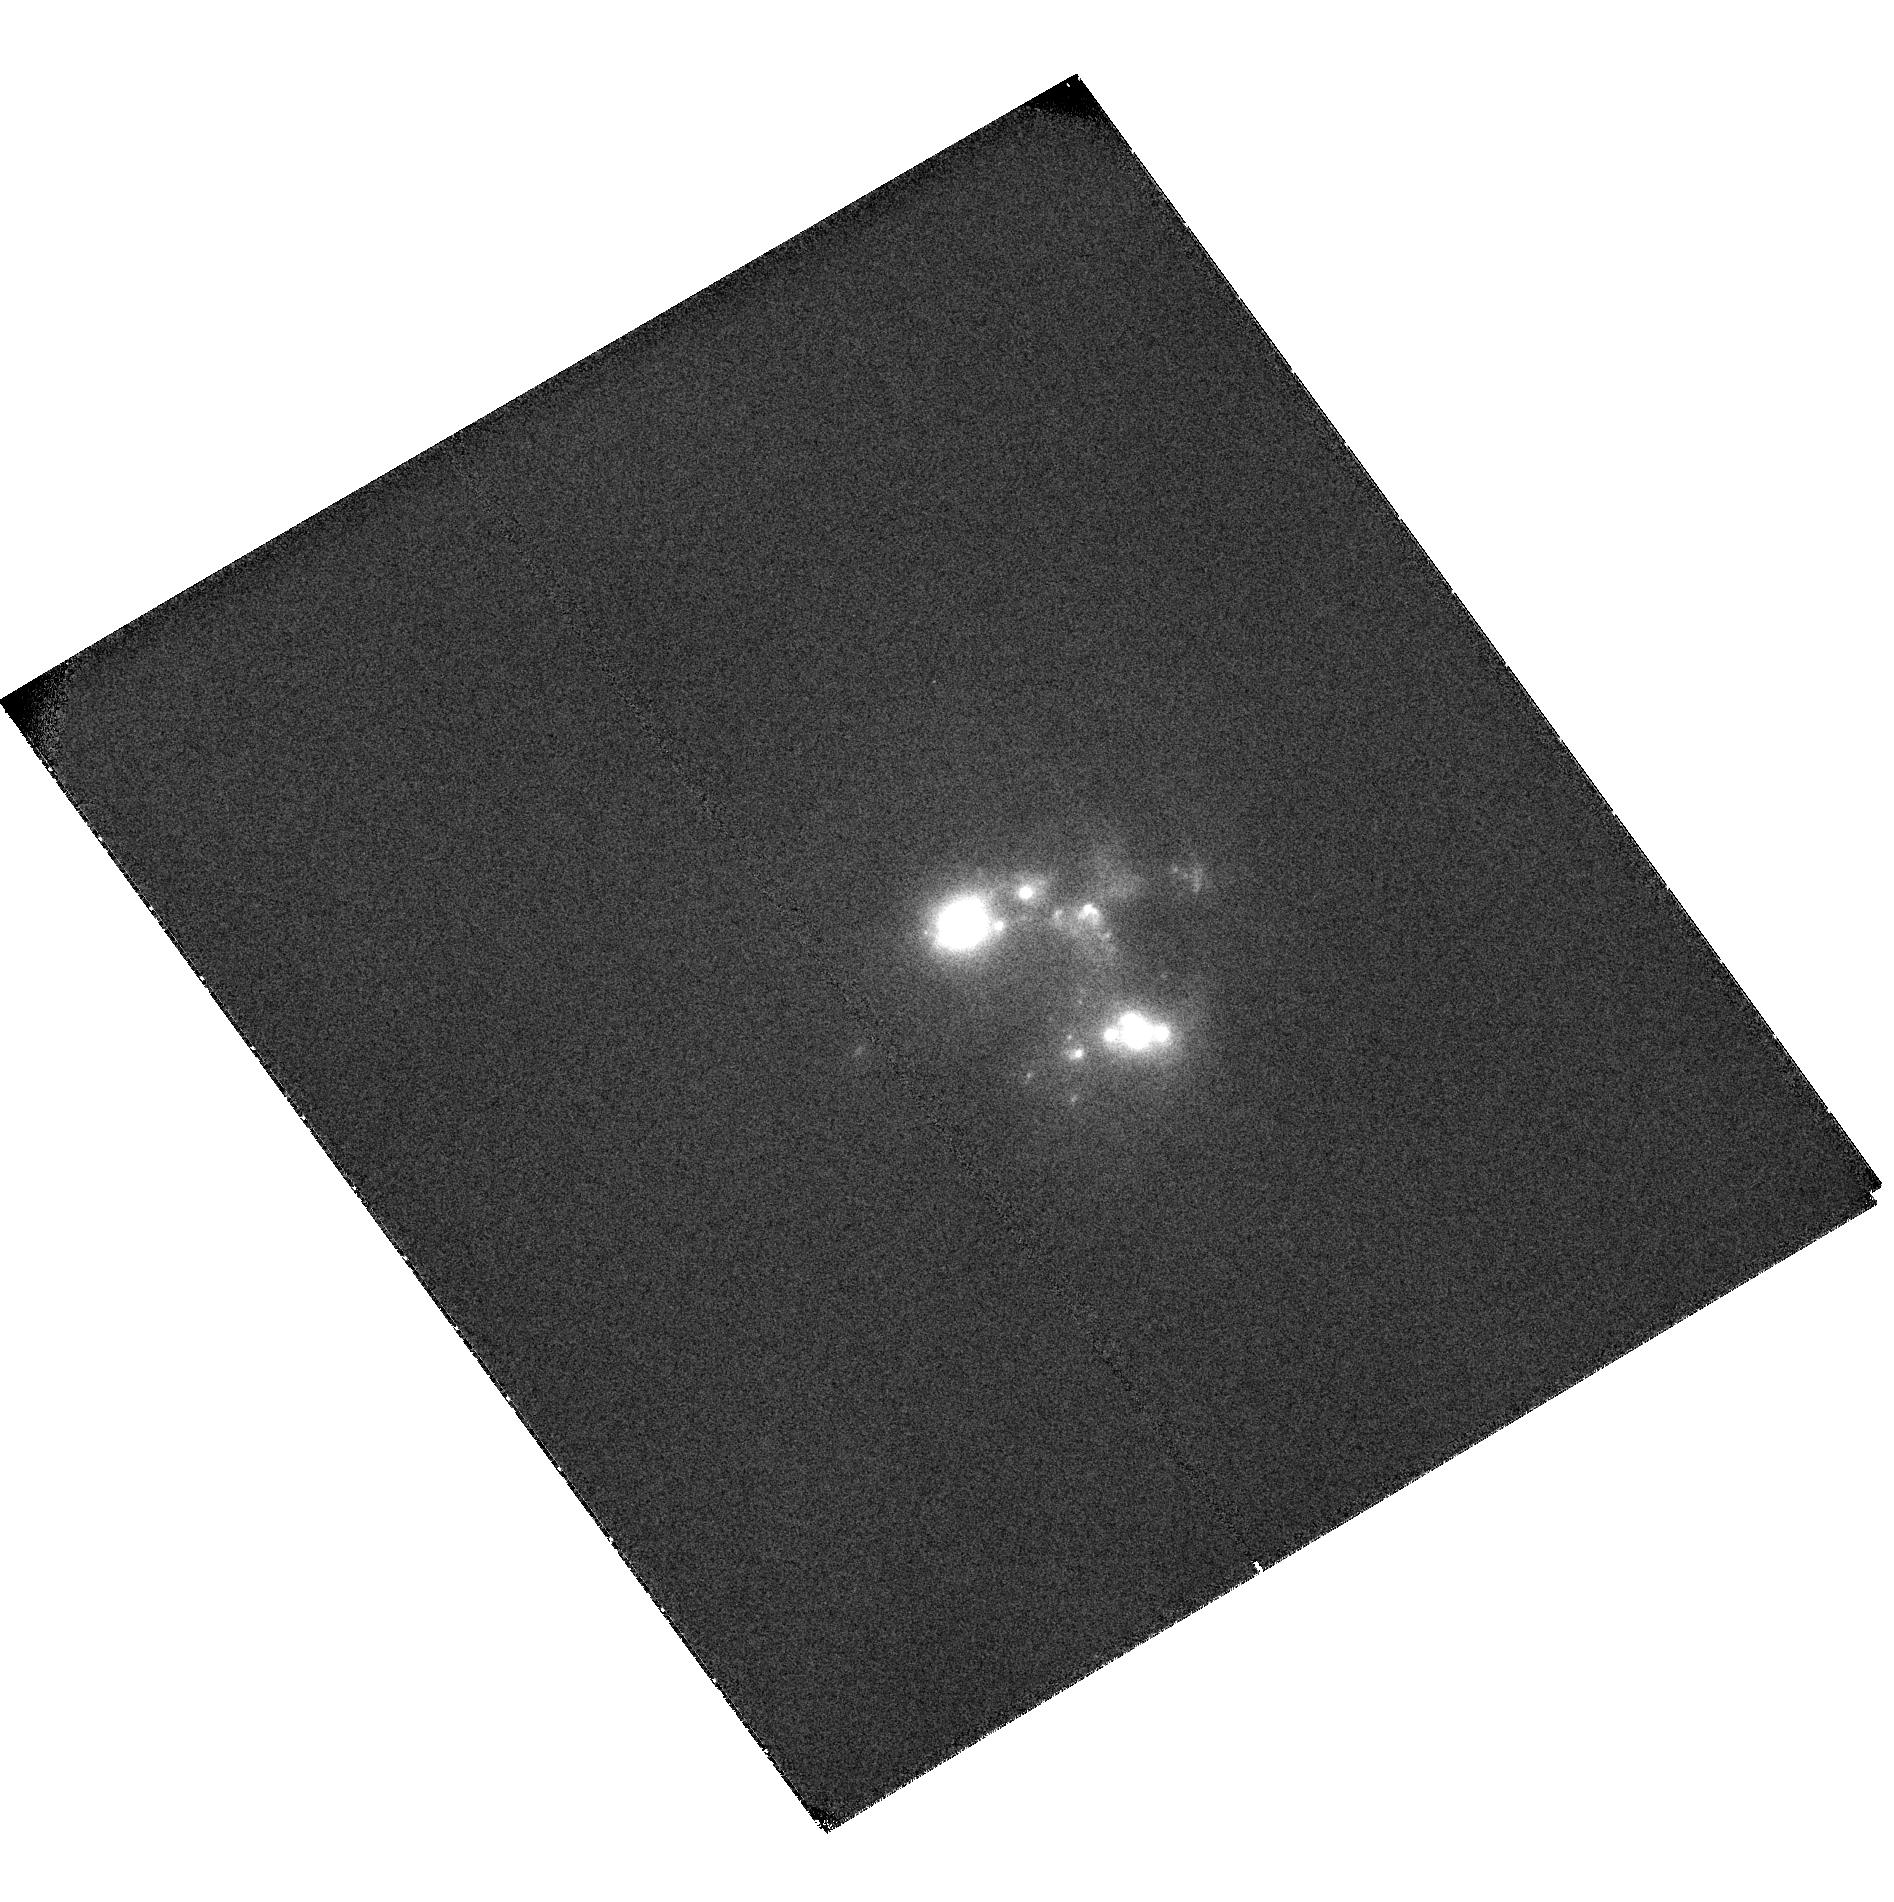
Target: ESO350-IG038
Instrument: ACS/SBC
Filter: F122M
Exposure: 2.5 h
Observation ID: hst_9470_05_acs_sbc_f122m_j8f705

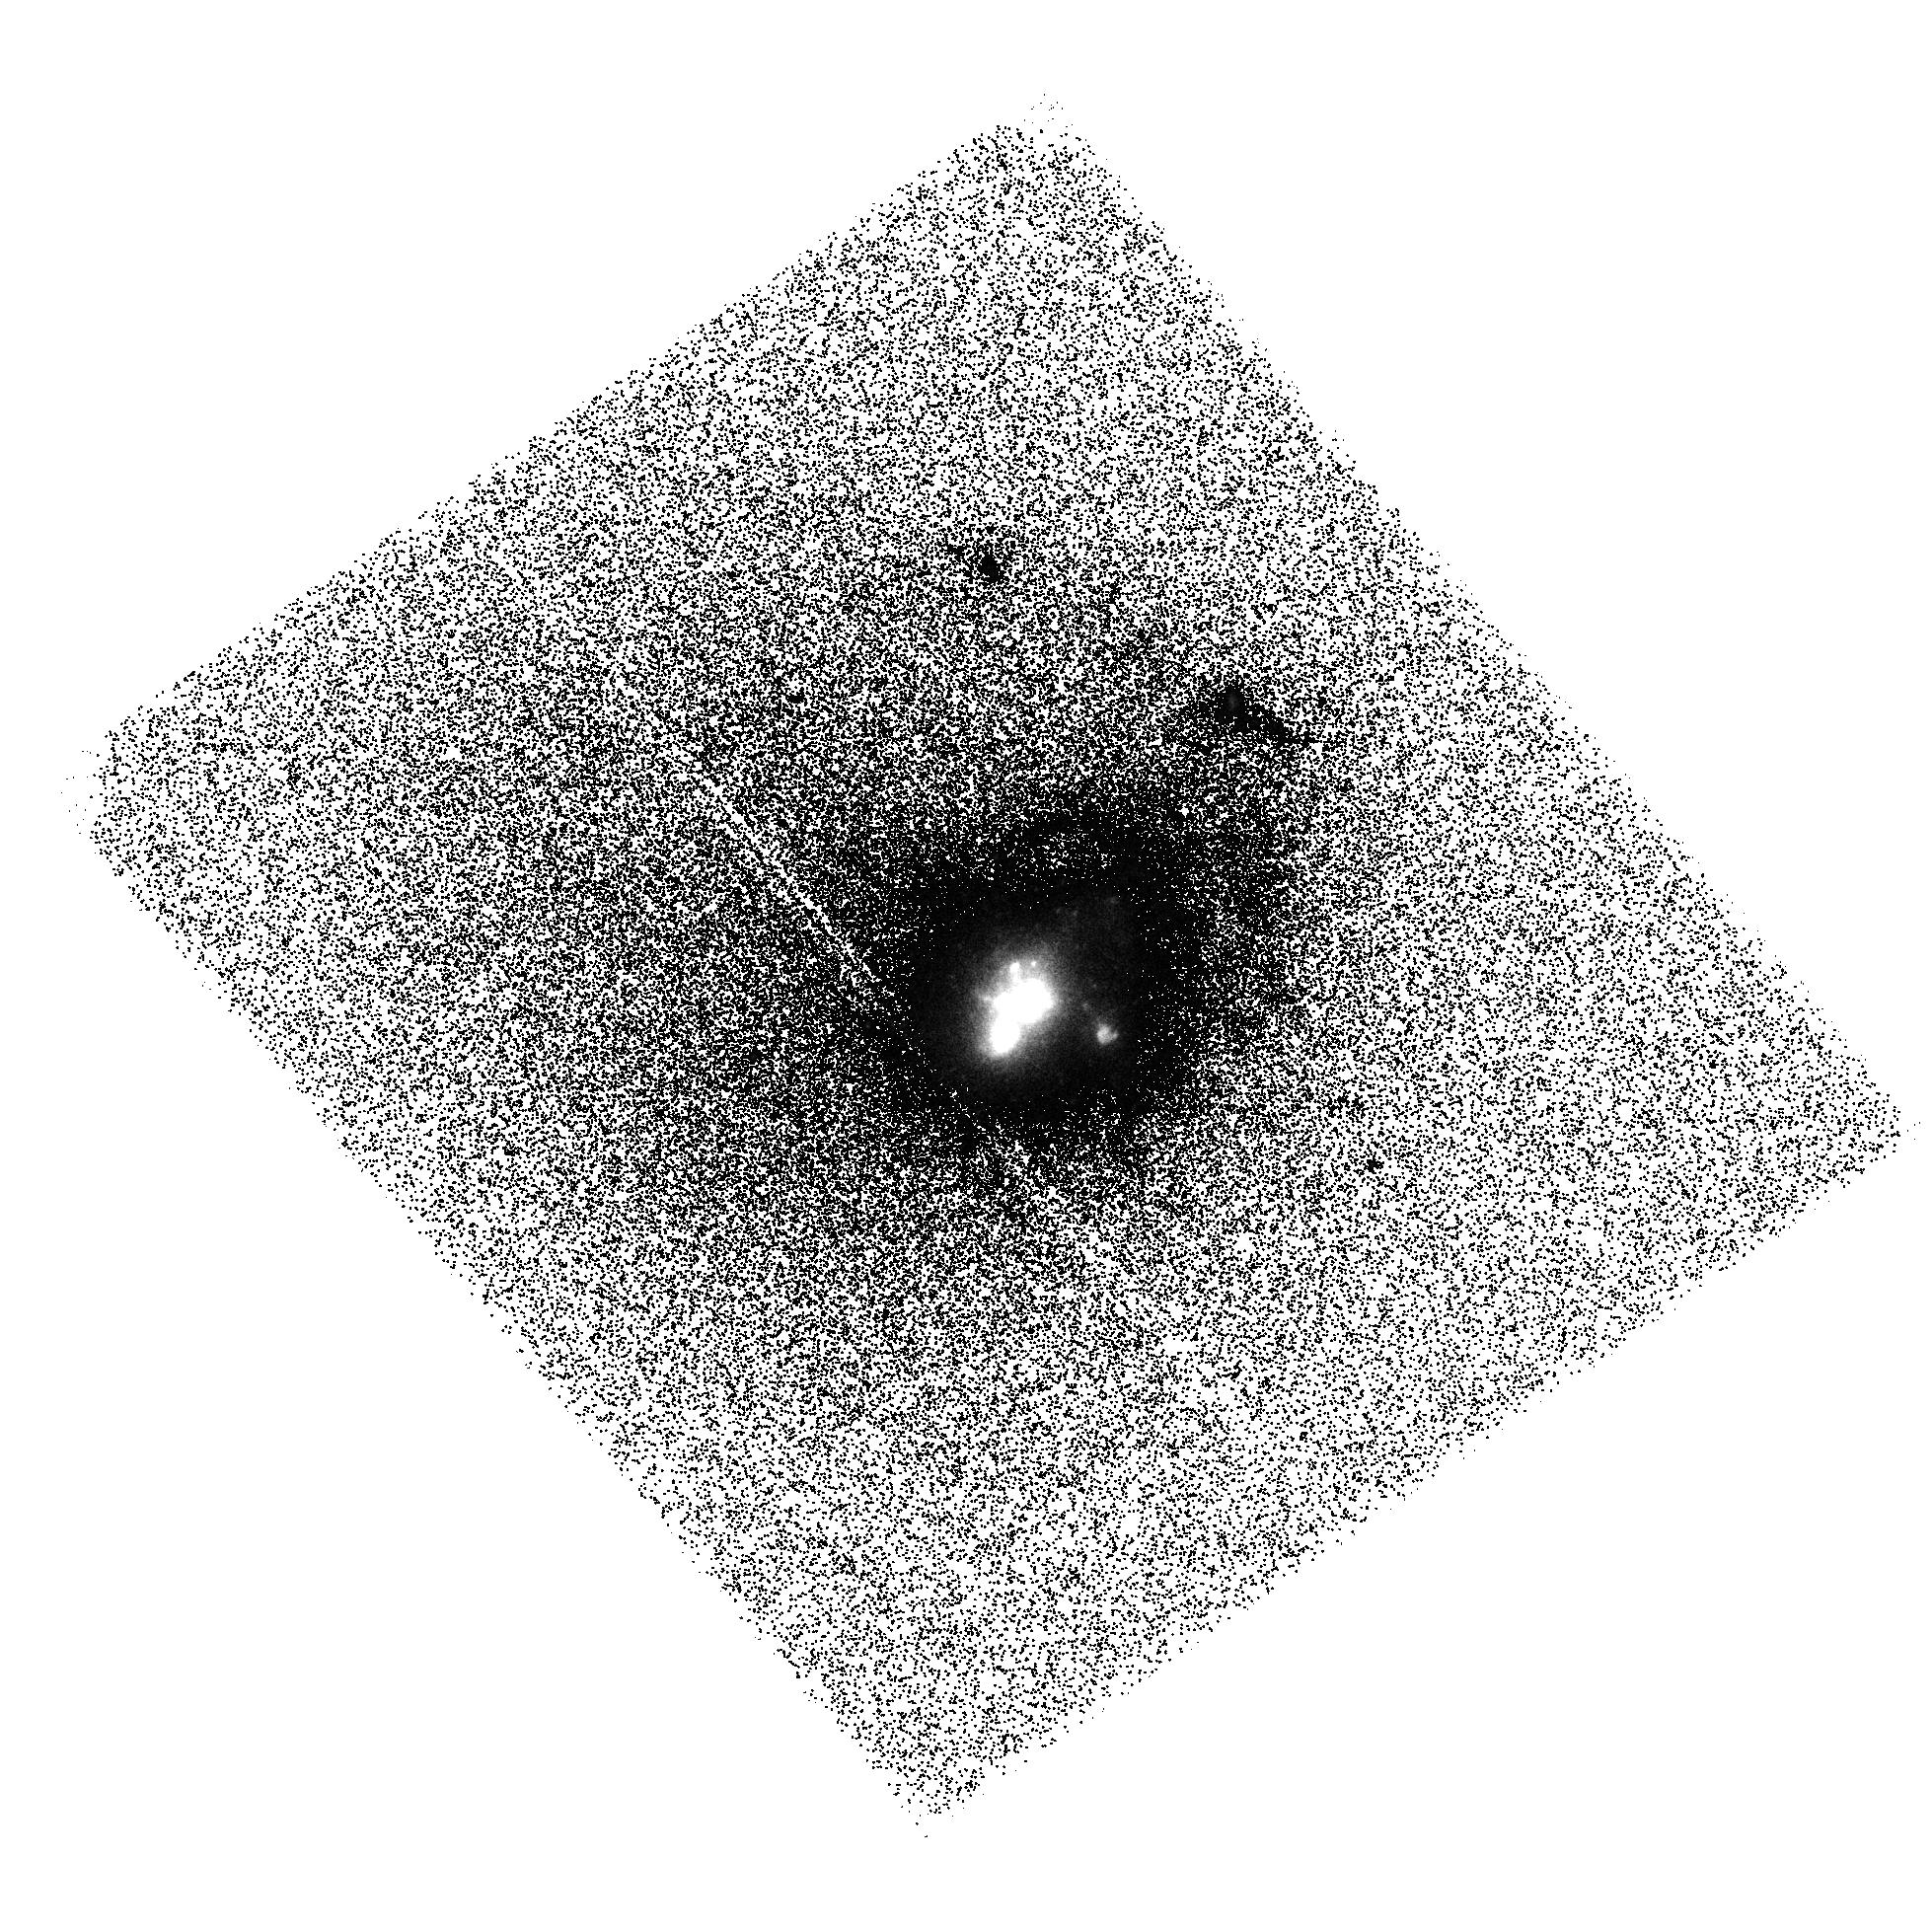
Target: SBS0335-052
Instrument: ACS/SBC
Filter: F140LP
Exposure: 45 min
Observation ID: hst_9470_10_acs_sbc_f140lp_j8f710

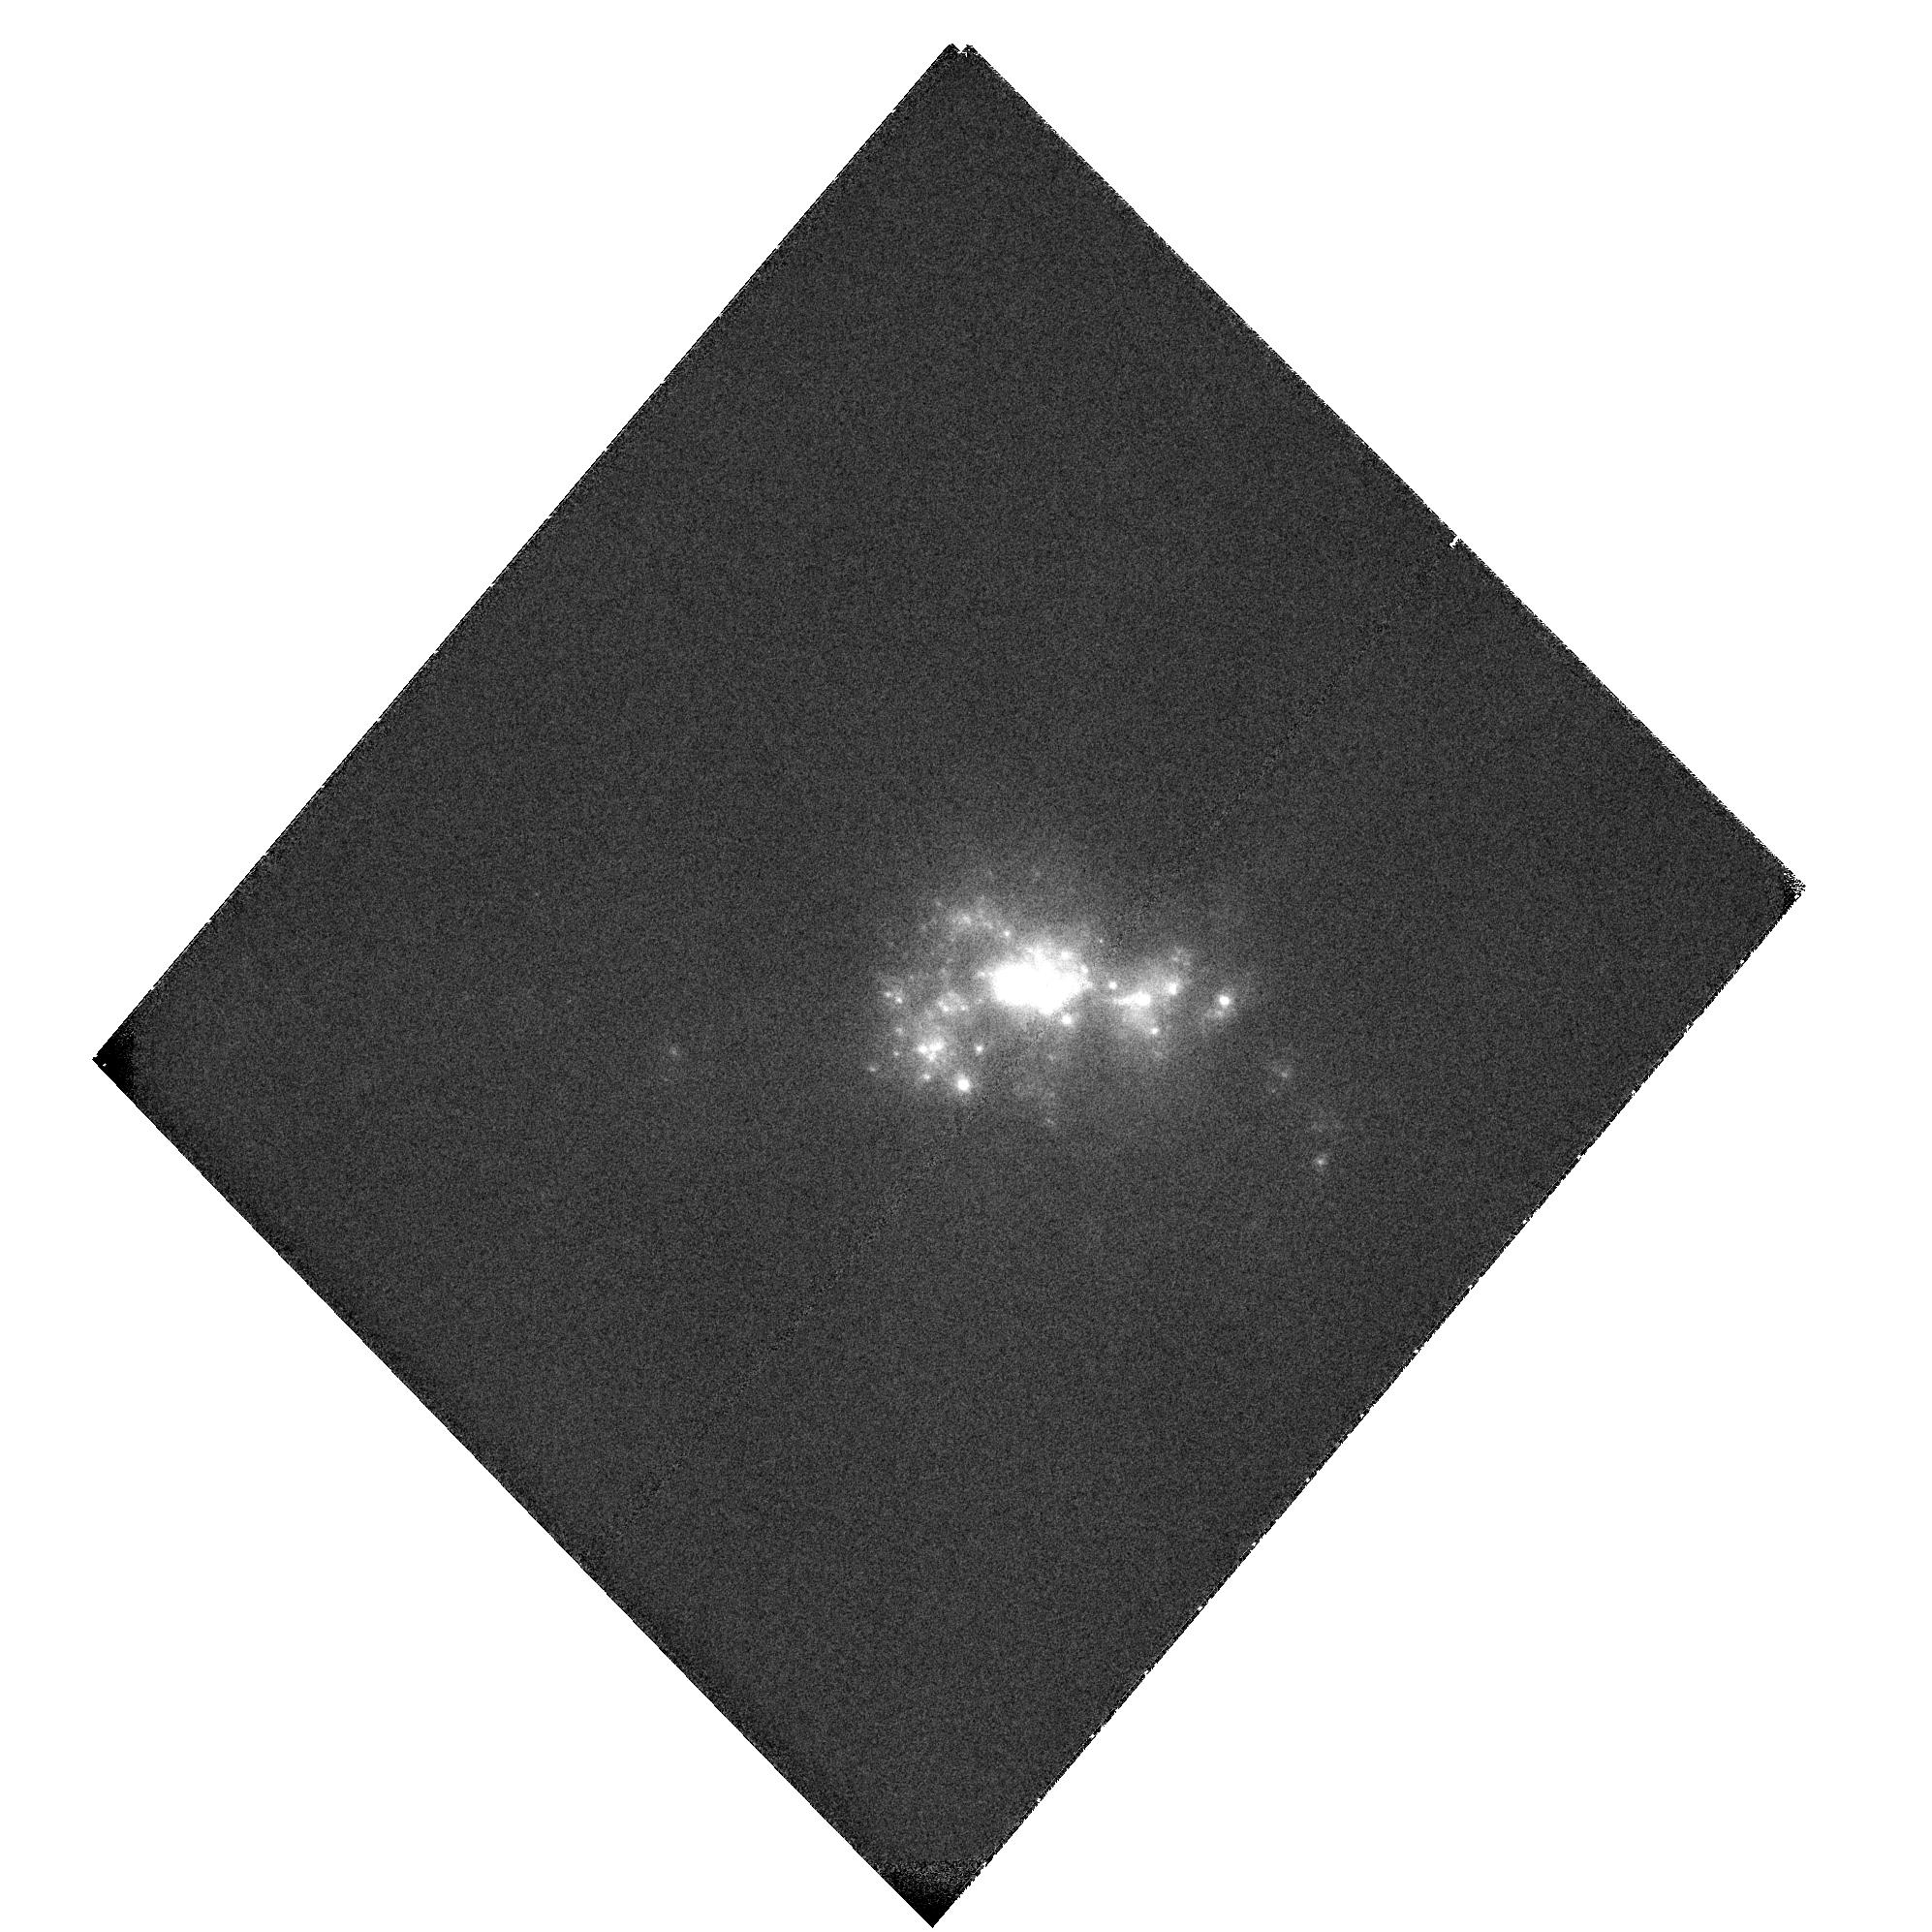
Target: TOL1924-416
Instrument: ACS/SBC
Filter: F122M
Exposure: 2.5 h
Observation ID: hst_9470_30_acs_sbc_f122m_j8f730

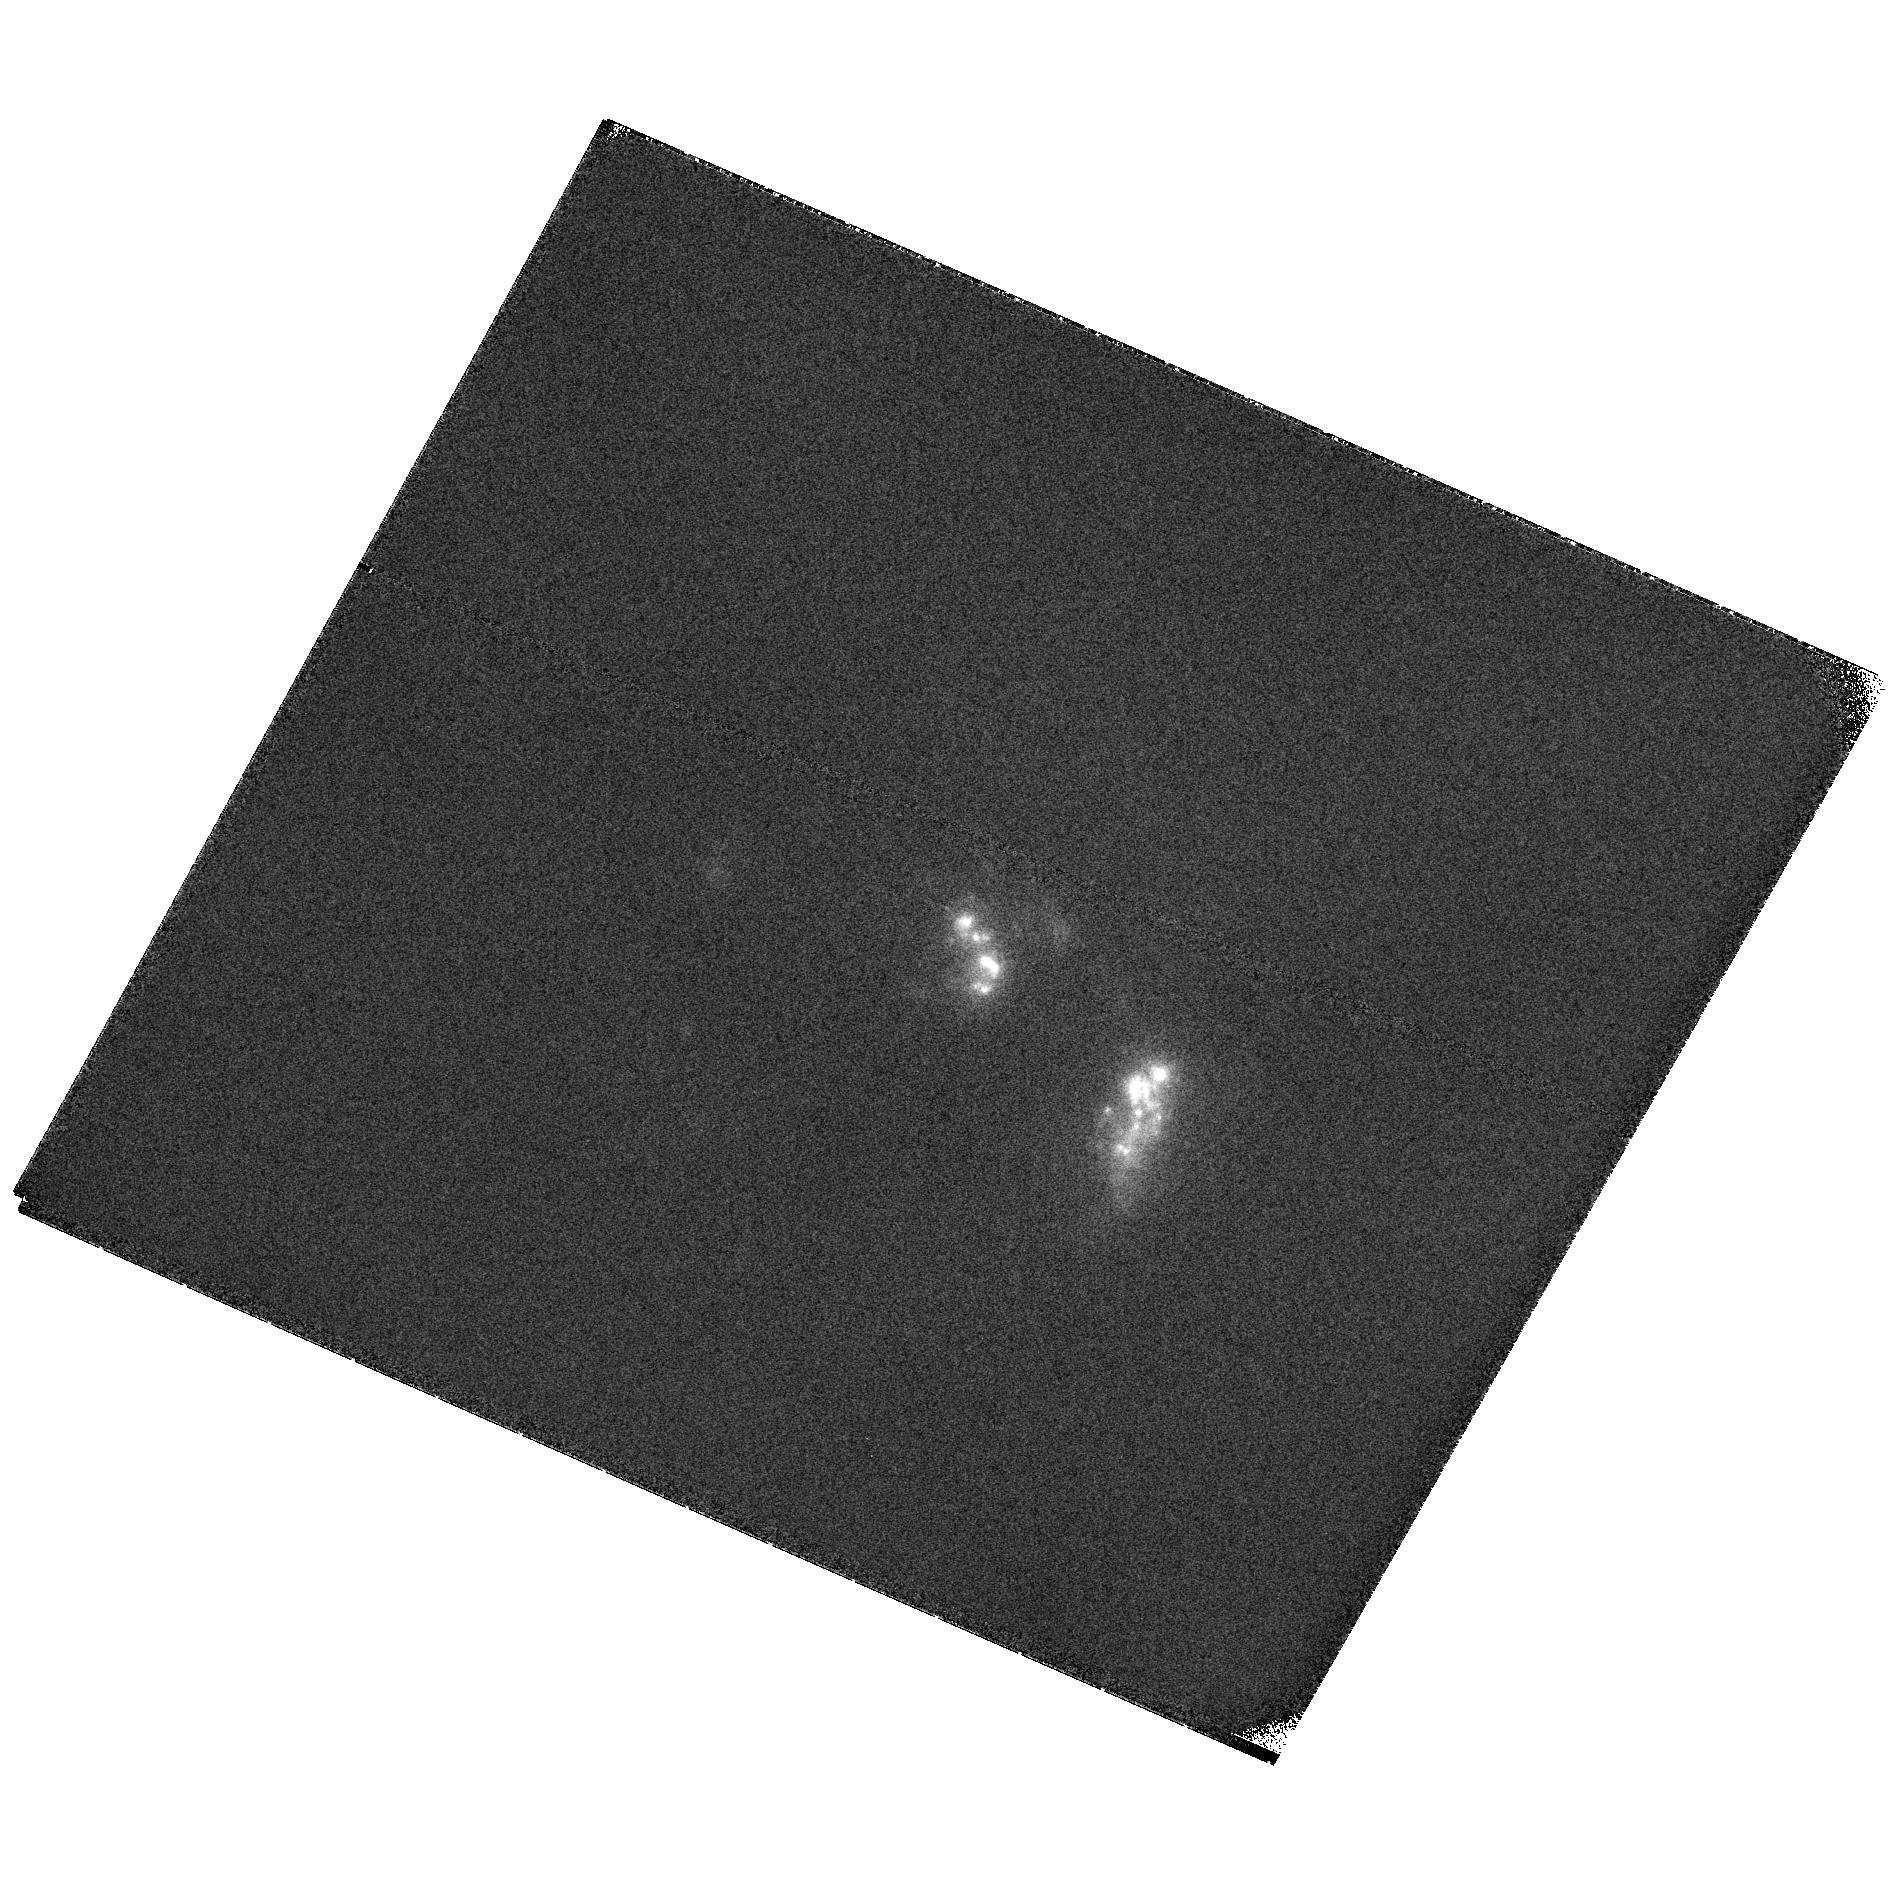
Target: NGC6090
Instrument: ACS/SBC
Filter: F122M
Exposure: 2.5 h
Observation ID: hst_9470_25_acs_sbc_f122m_j8f725

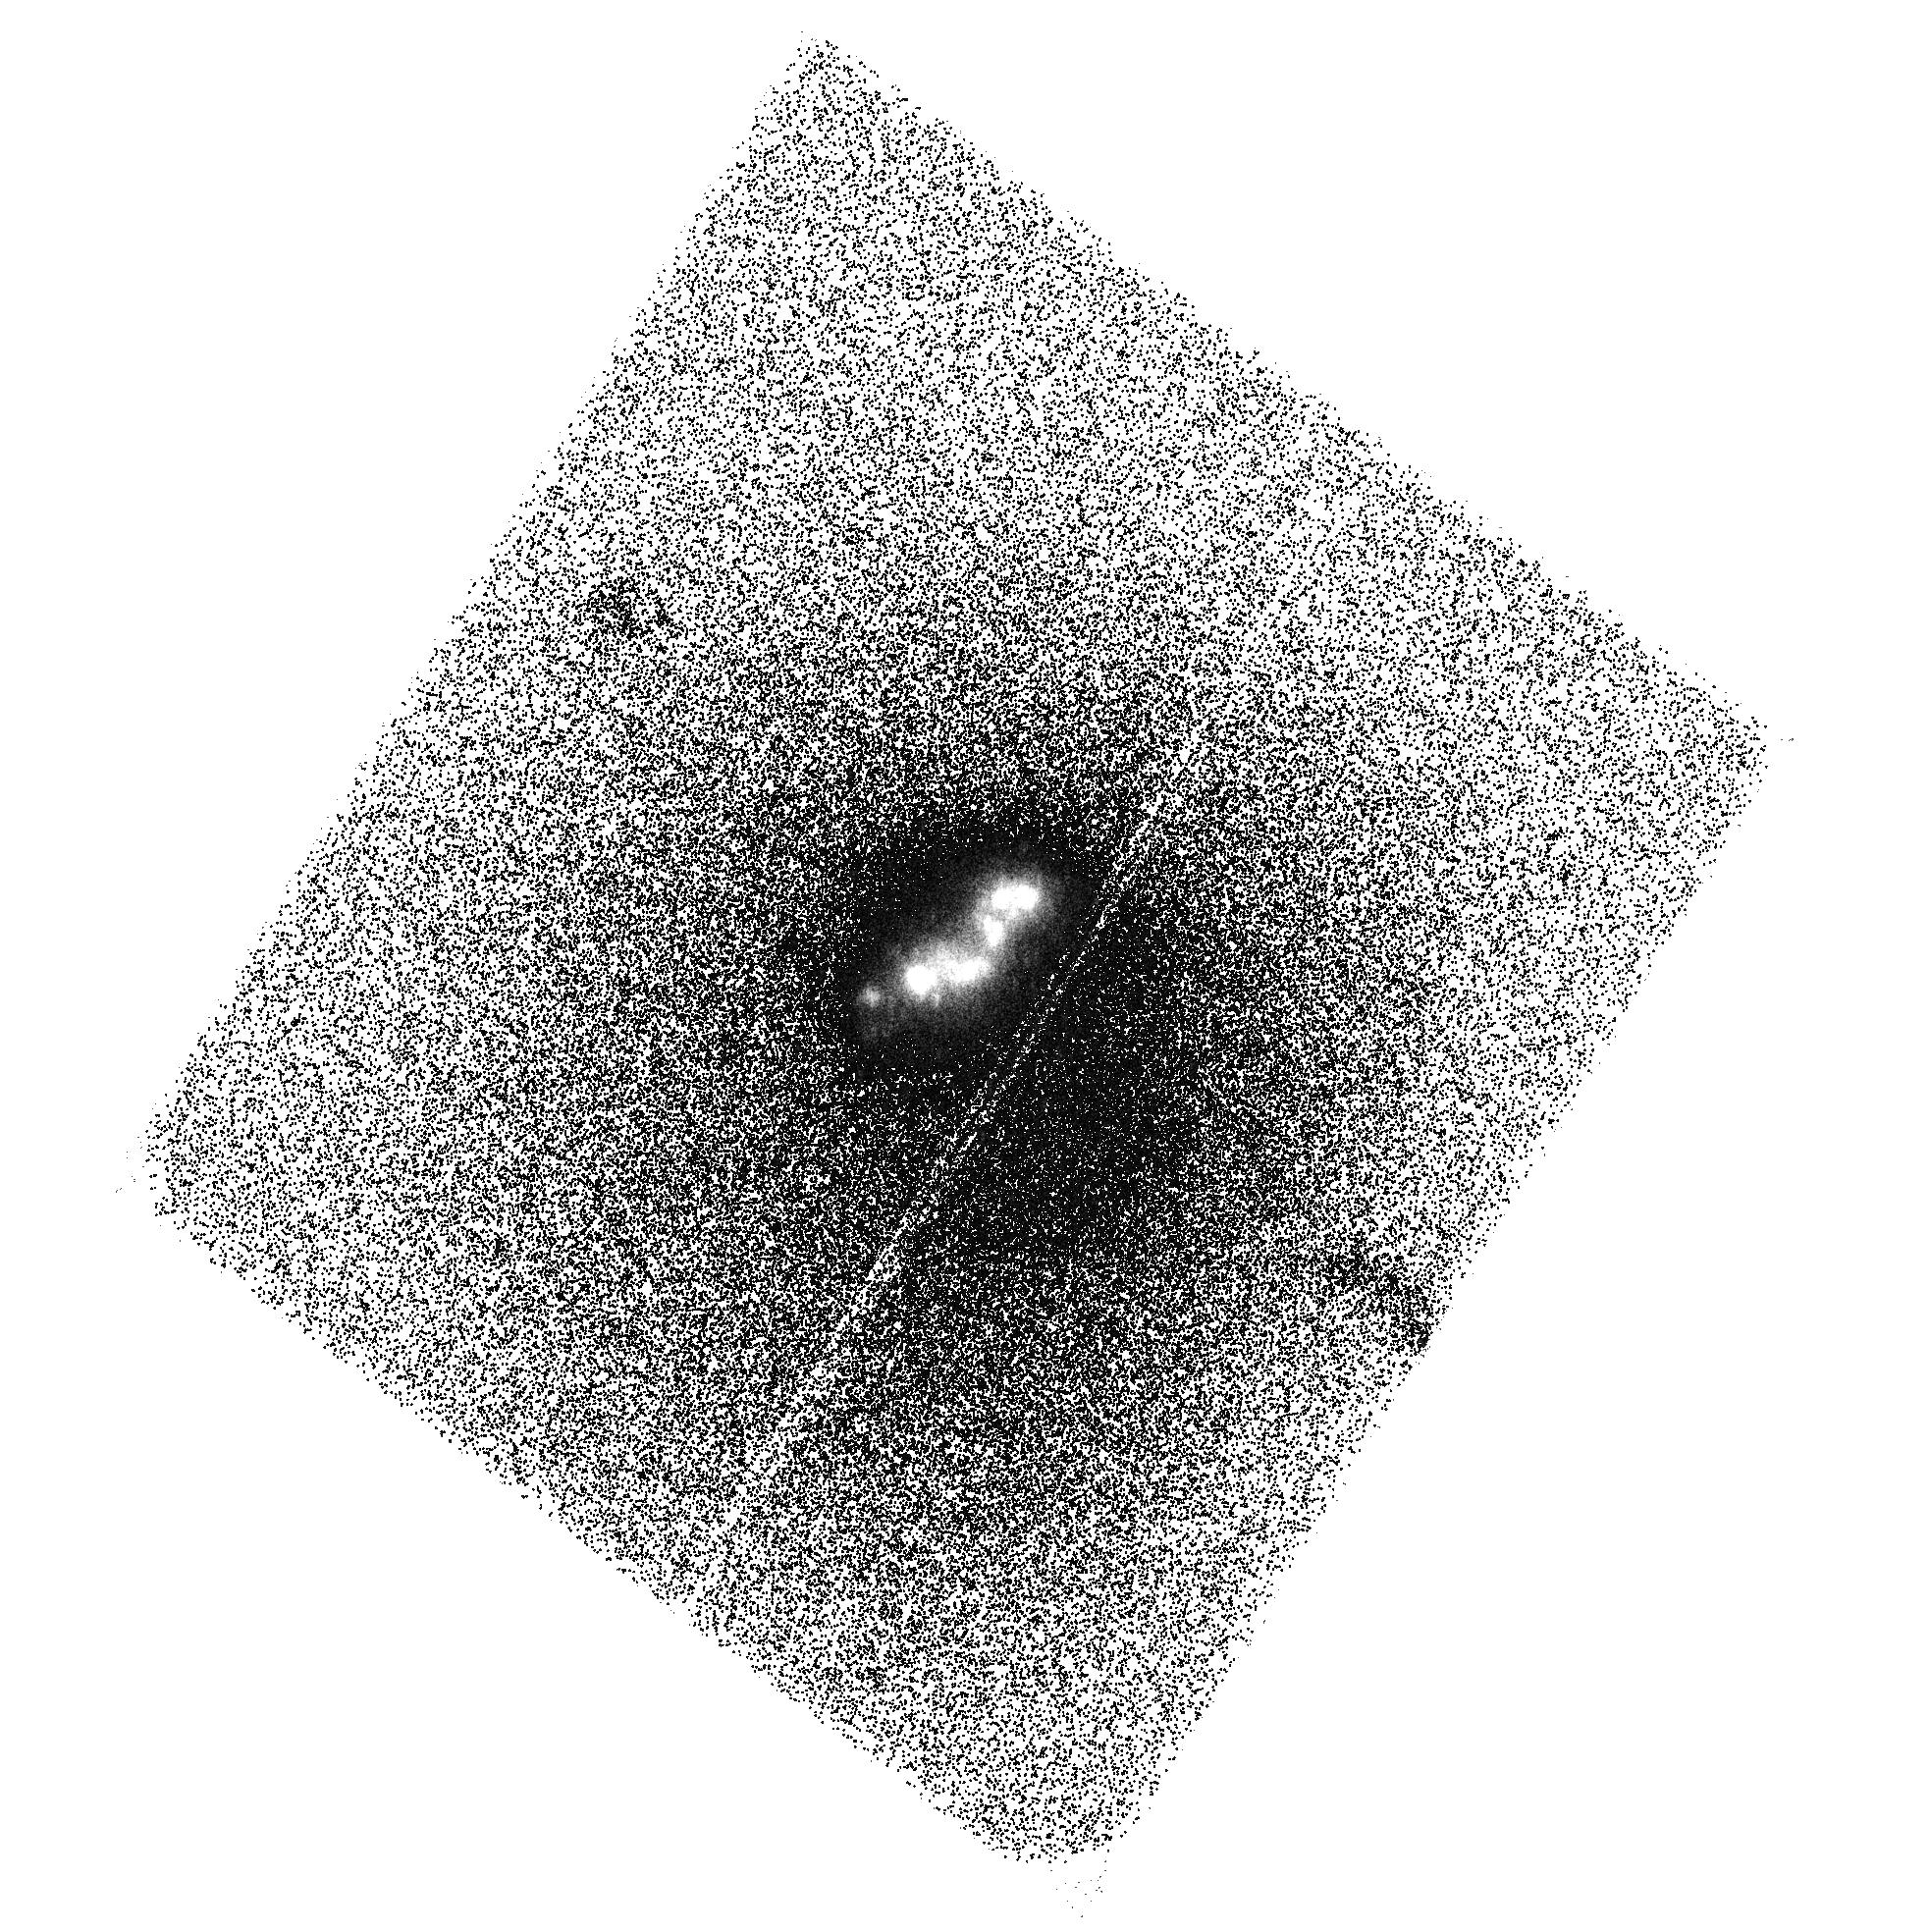
Target: TOL65
Instrument: ACS/SBC
Filter: F140LP
Exposure: 45 min
Observation ID: hst_9470_20_acs_sbc_f140lp_j8f720

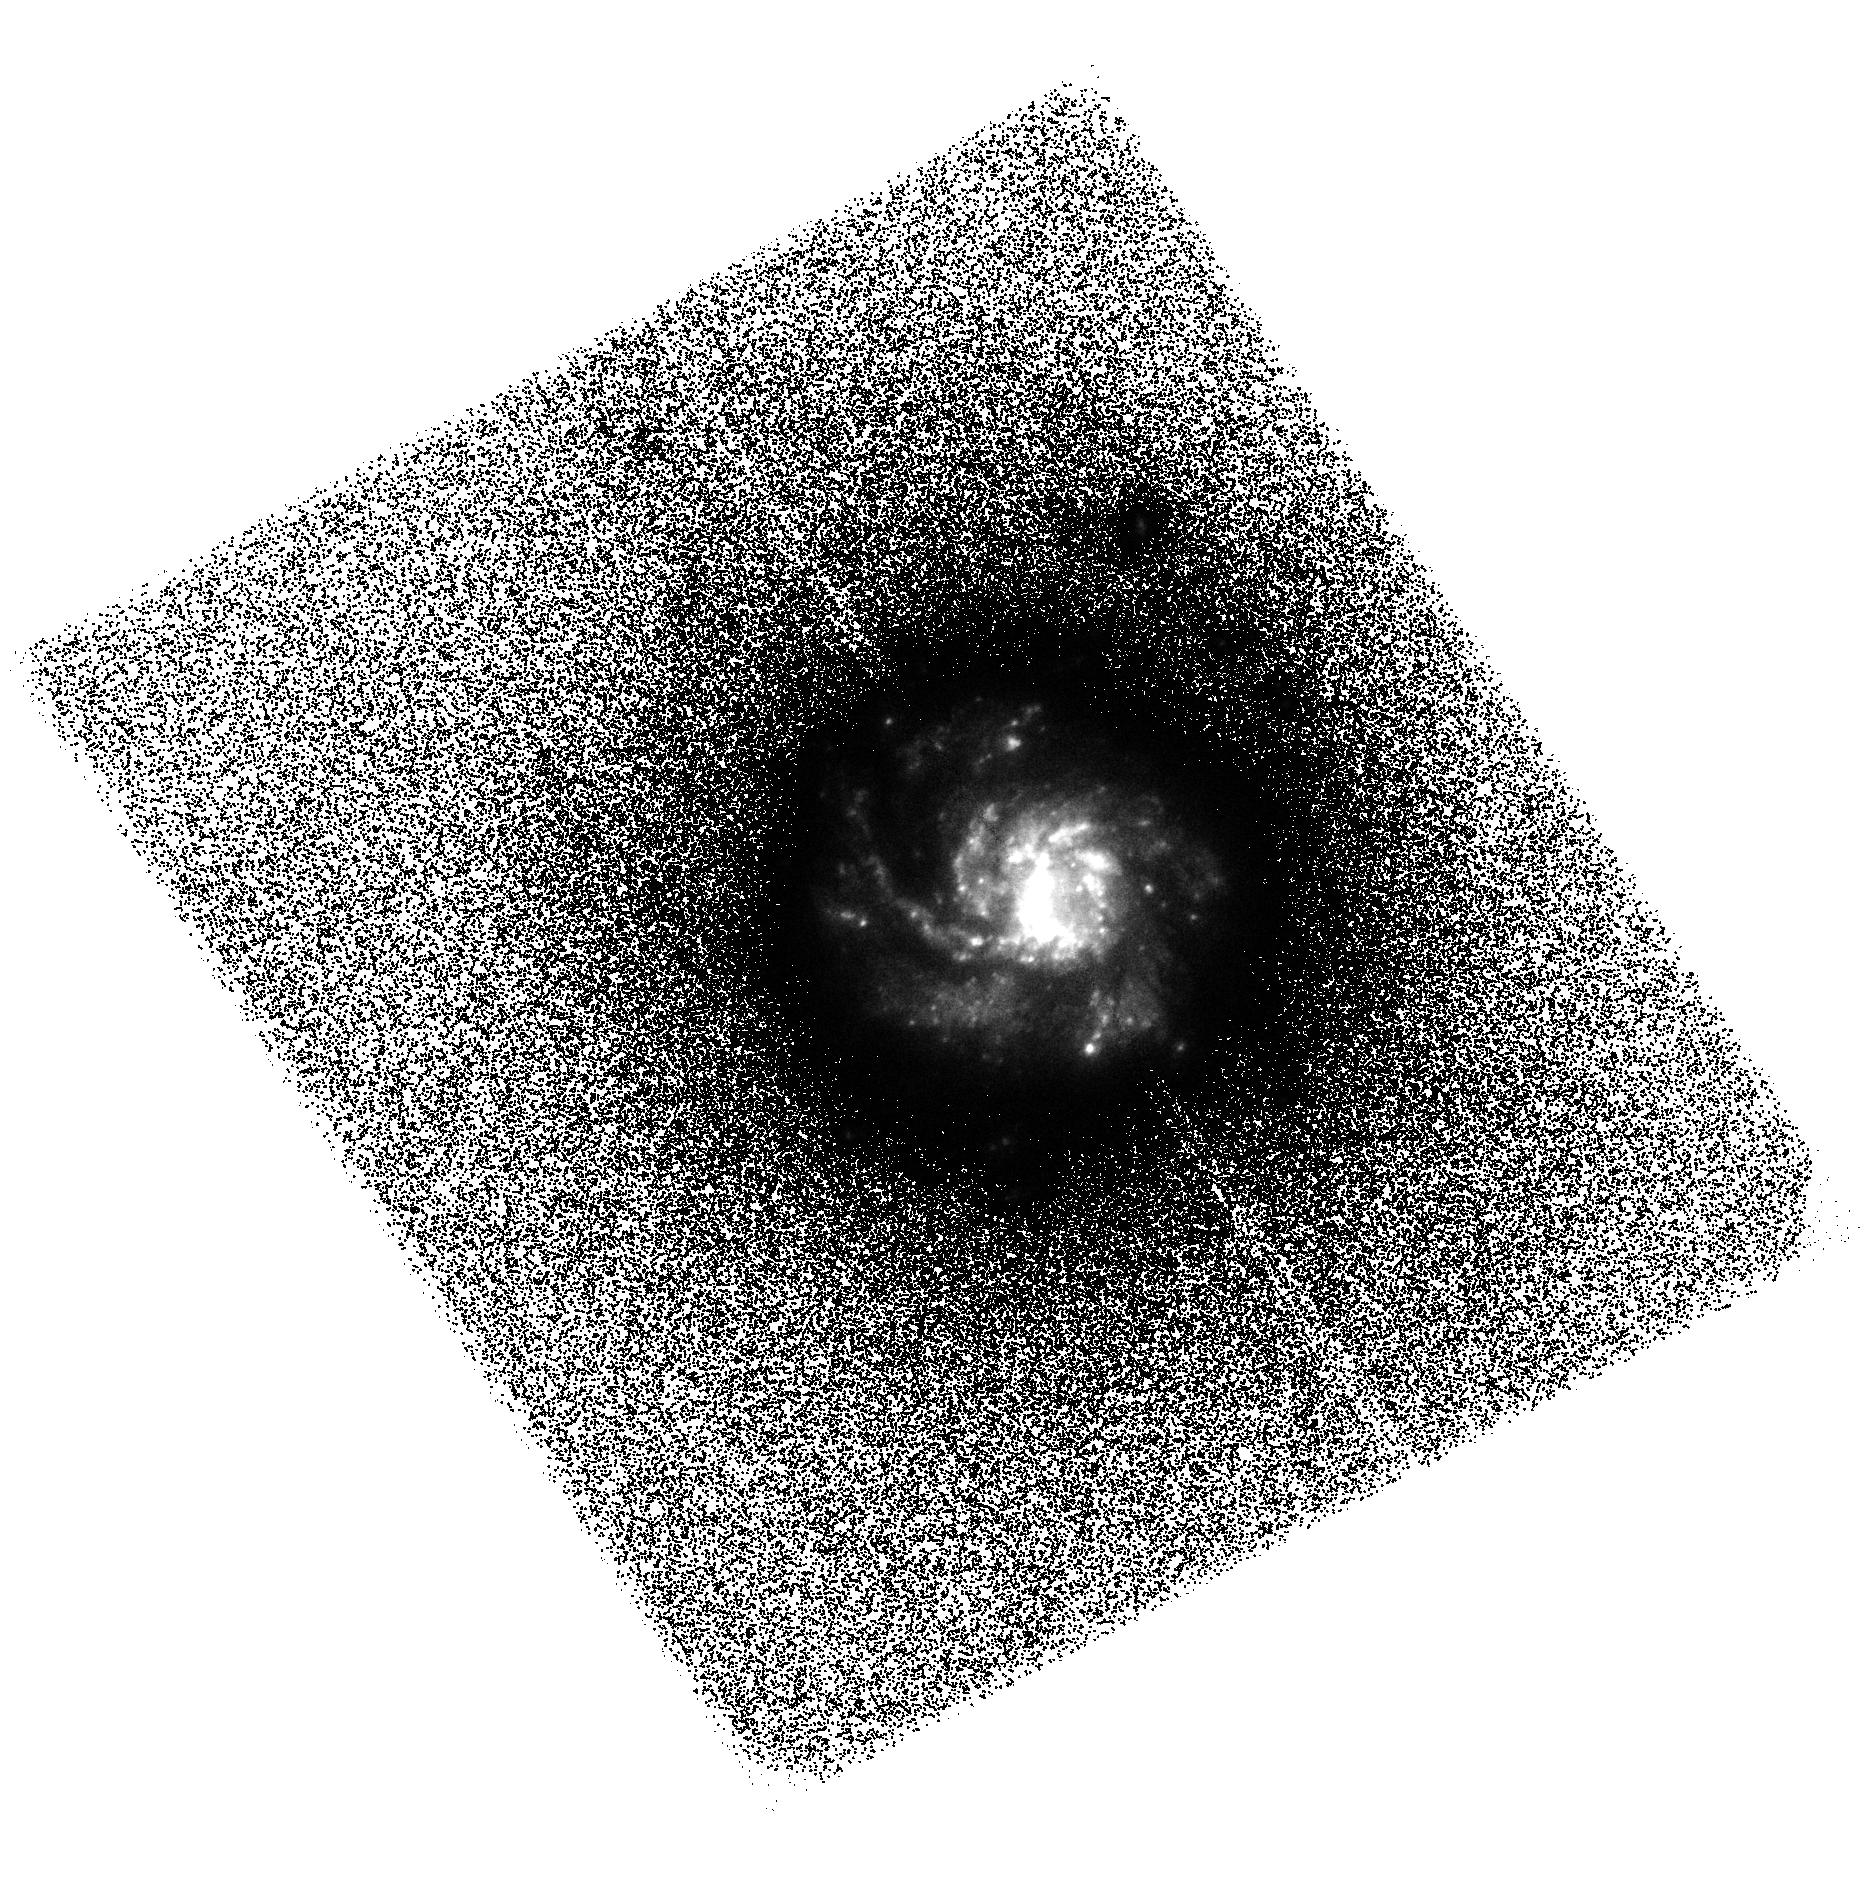
Target: IRAS08339+6517
Instrument: ACS/SBC
Filter: F140LP
Exposure: 50 min
Observation ID: hst_9470_15_acs_sbc_f140lp_j8f715

Deep Lyman alpha images of starburst galaxies (PI: Kunth, Daniel)

We propose a pilot study to obtain deep ACS Ly-alpha\ images of a carefully selected sample of local starburst galaxies. Ly-alpha\ imaging of such objects has become feasible with ACS. These observations will bring unprecedented insight into the processes regulating the luminosity of the cosmologically important Ly-alpha\ line. Our targets cover the full range of observed Ly-alpha\ properties. They have been chosen to investigate the effects of dust, the starburst luminosity, and outflows within the ISM. The sample is optimized for a most favorable trade-off between the relevant parameter space and the minimum number of orbits. We can build on this pilot study for a much larger follow-up survey in a later cycle. Deep H Alpha\ and H Beta\ high-resolution images from the ground will allow us to quantify the Ly-alpha\ emission (or its lack) and its attenuation as a function of the local dust content. The H Alpha\ emission at a given location will constrain the intrinsic intensity of the expected Ly-alpha\ emission. A non-detection will allow us to quantify the fraction of Ly- alpha\ photons destroyed within the neutral gas, and to correlate this fraction with the properties of the neutral gas and dust. Since Ly-alpha\ emitters are used to identify and study galaxies at redshift 3-6, our study will document the circumstances when a star--forming galaxy shows Ly-alpha emission. This will be an important first step towards an empirical calibration of the relation between Ly-alpha\ and the star--formation rate.